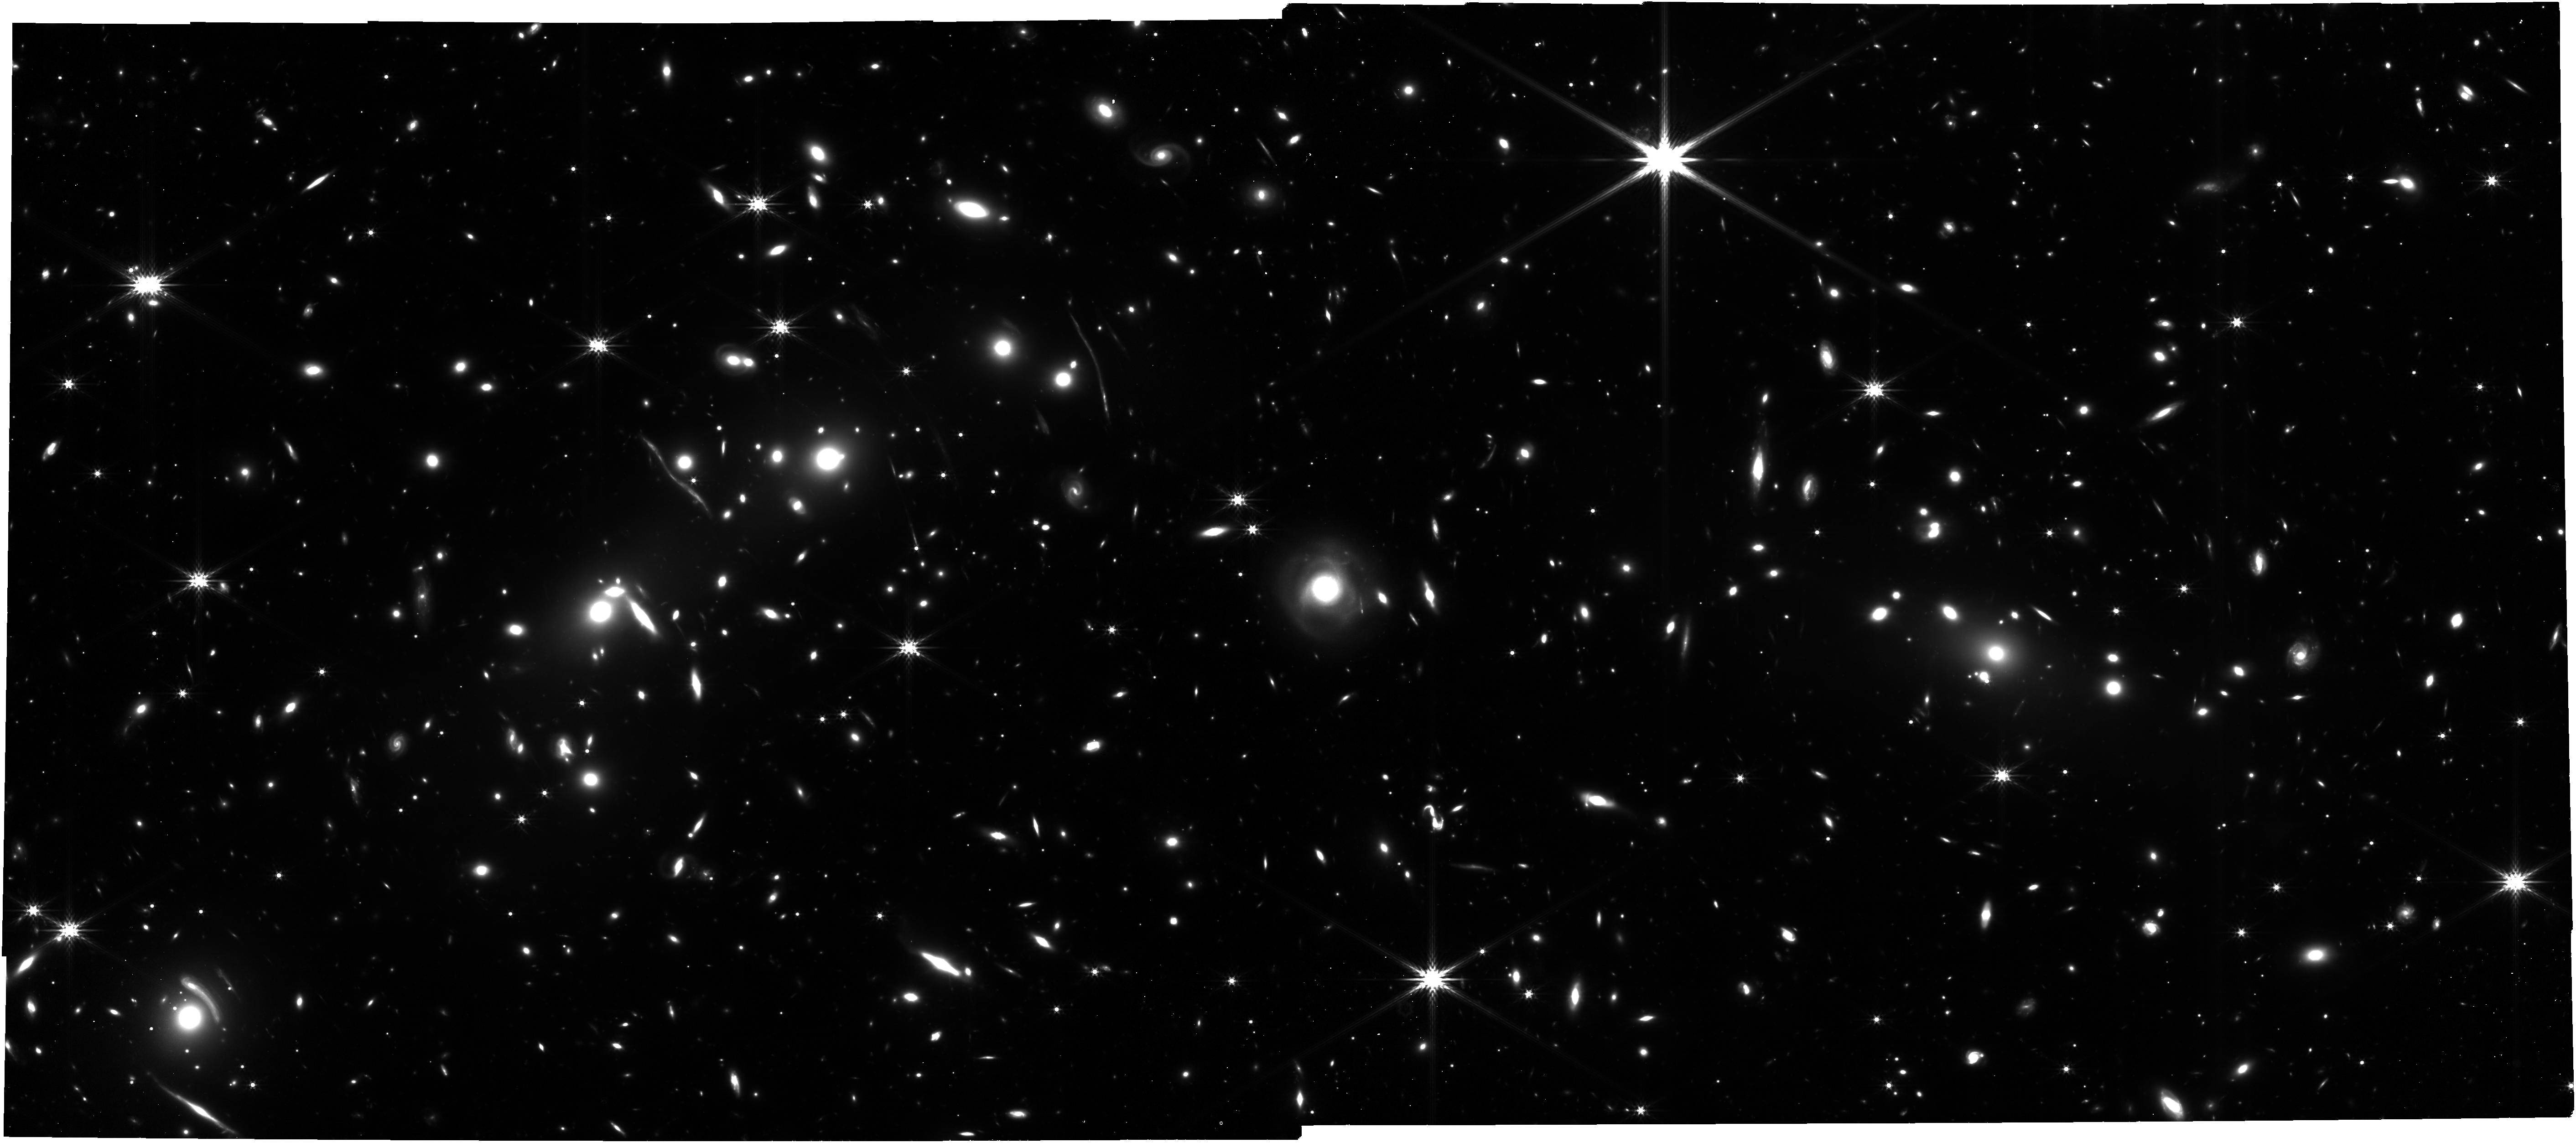
Target: BulletCluster
Instrument: NIRCAM
Filter: F356W
Exposure: 1.8 h
Observation ID: jw04598-o001_t001_nircam_clear-f356w

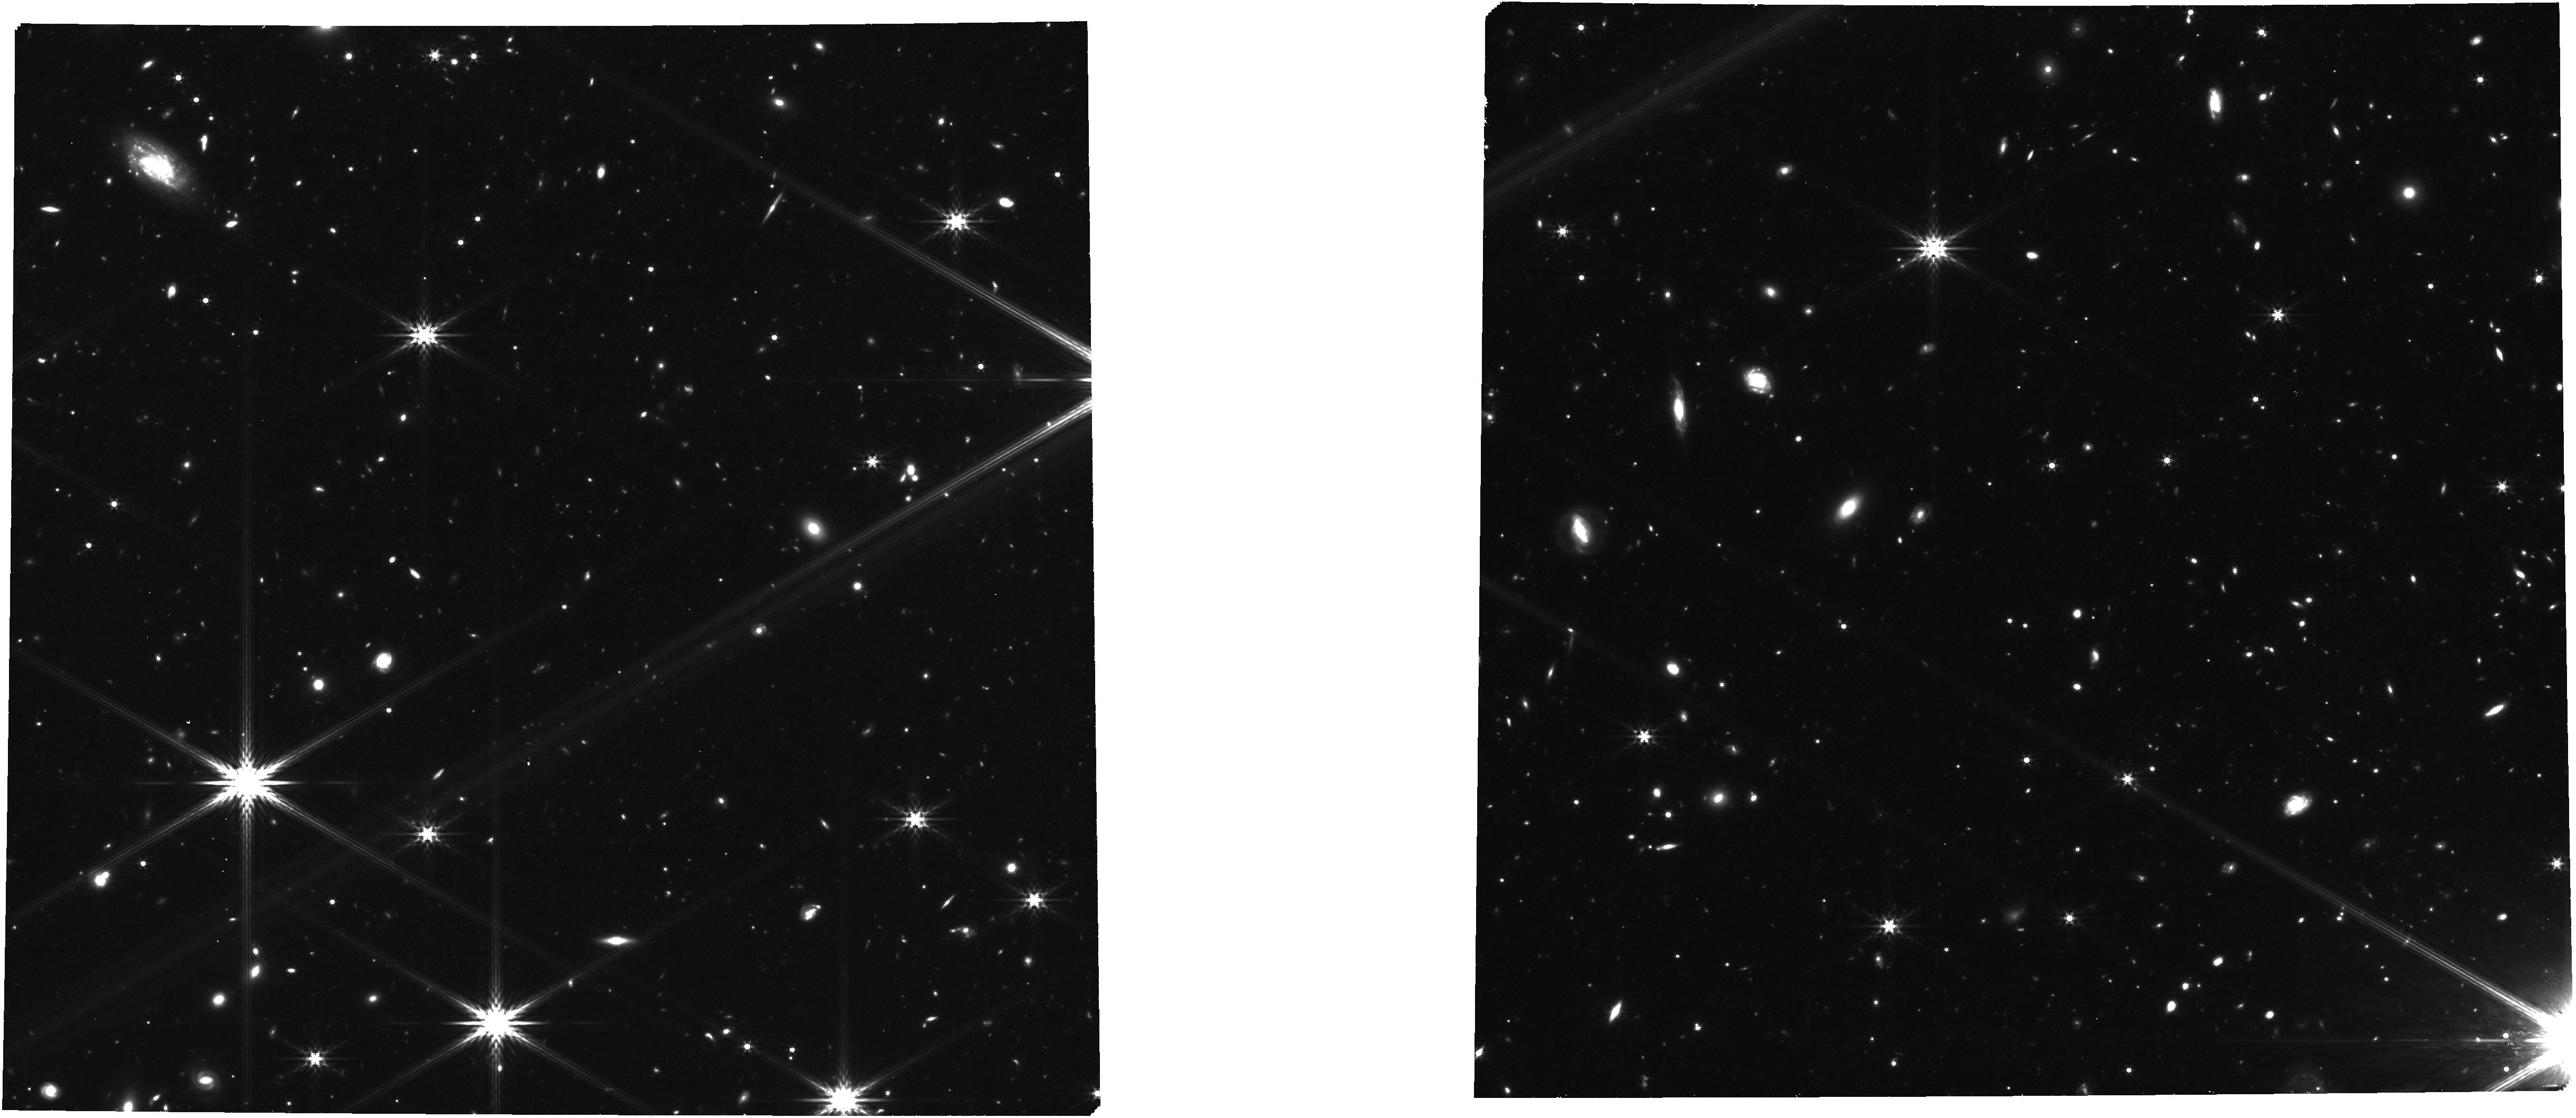
Target: TOPLRD
Instrument: NIRCAM
Filter: F444W
Exposure: 47 min
Observation ID: jw04598-o002_t010_nircam_clear-f444w

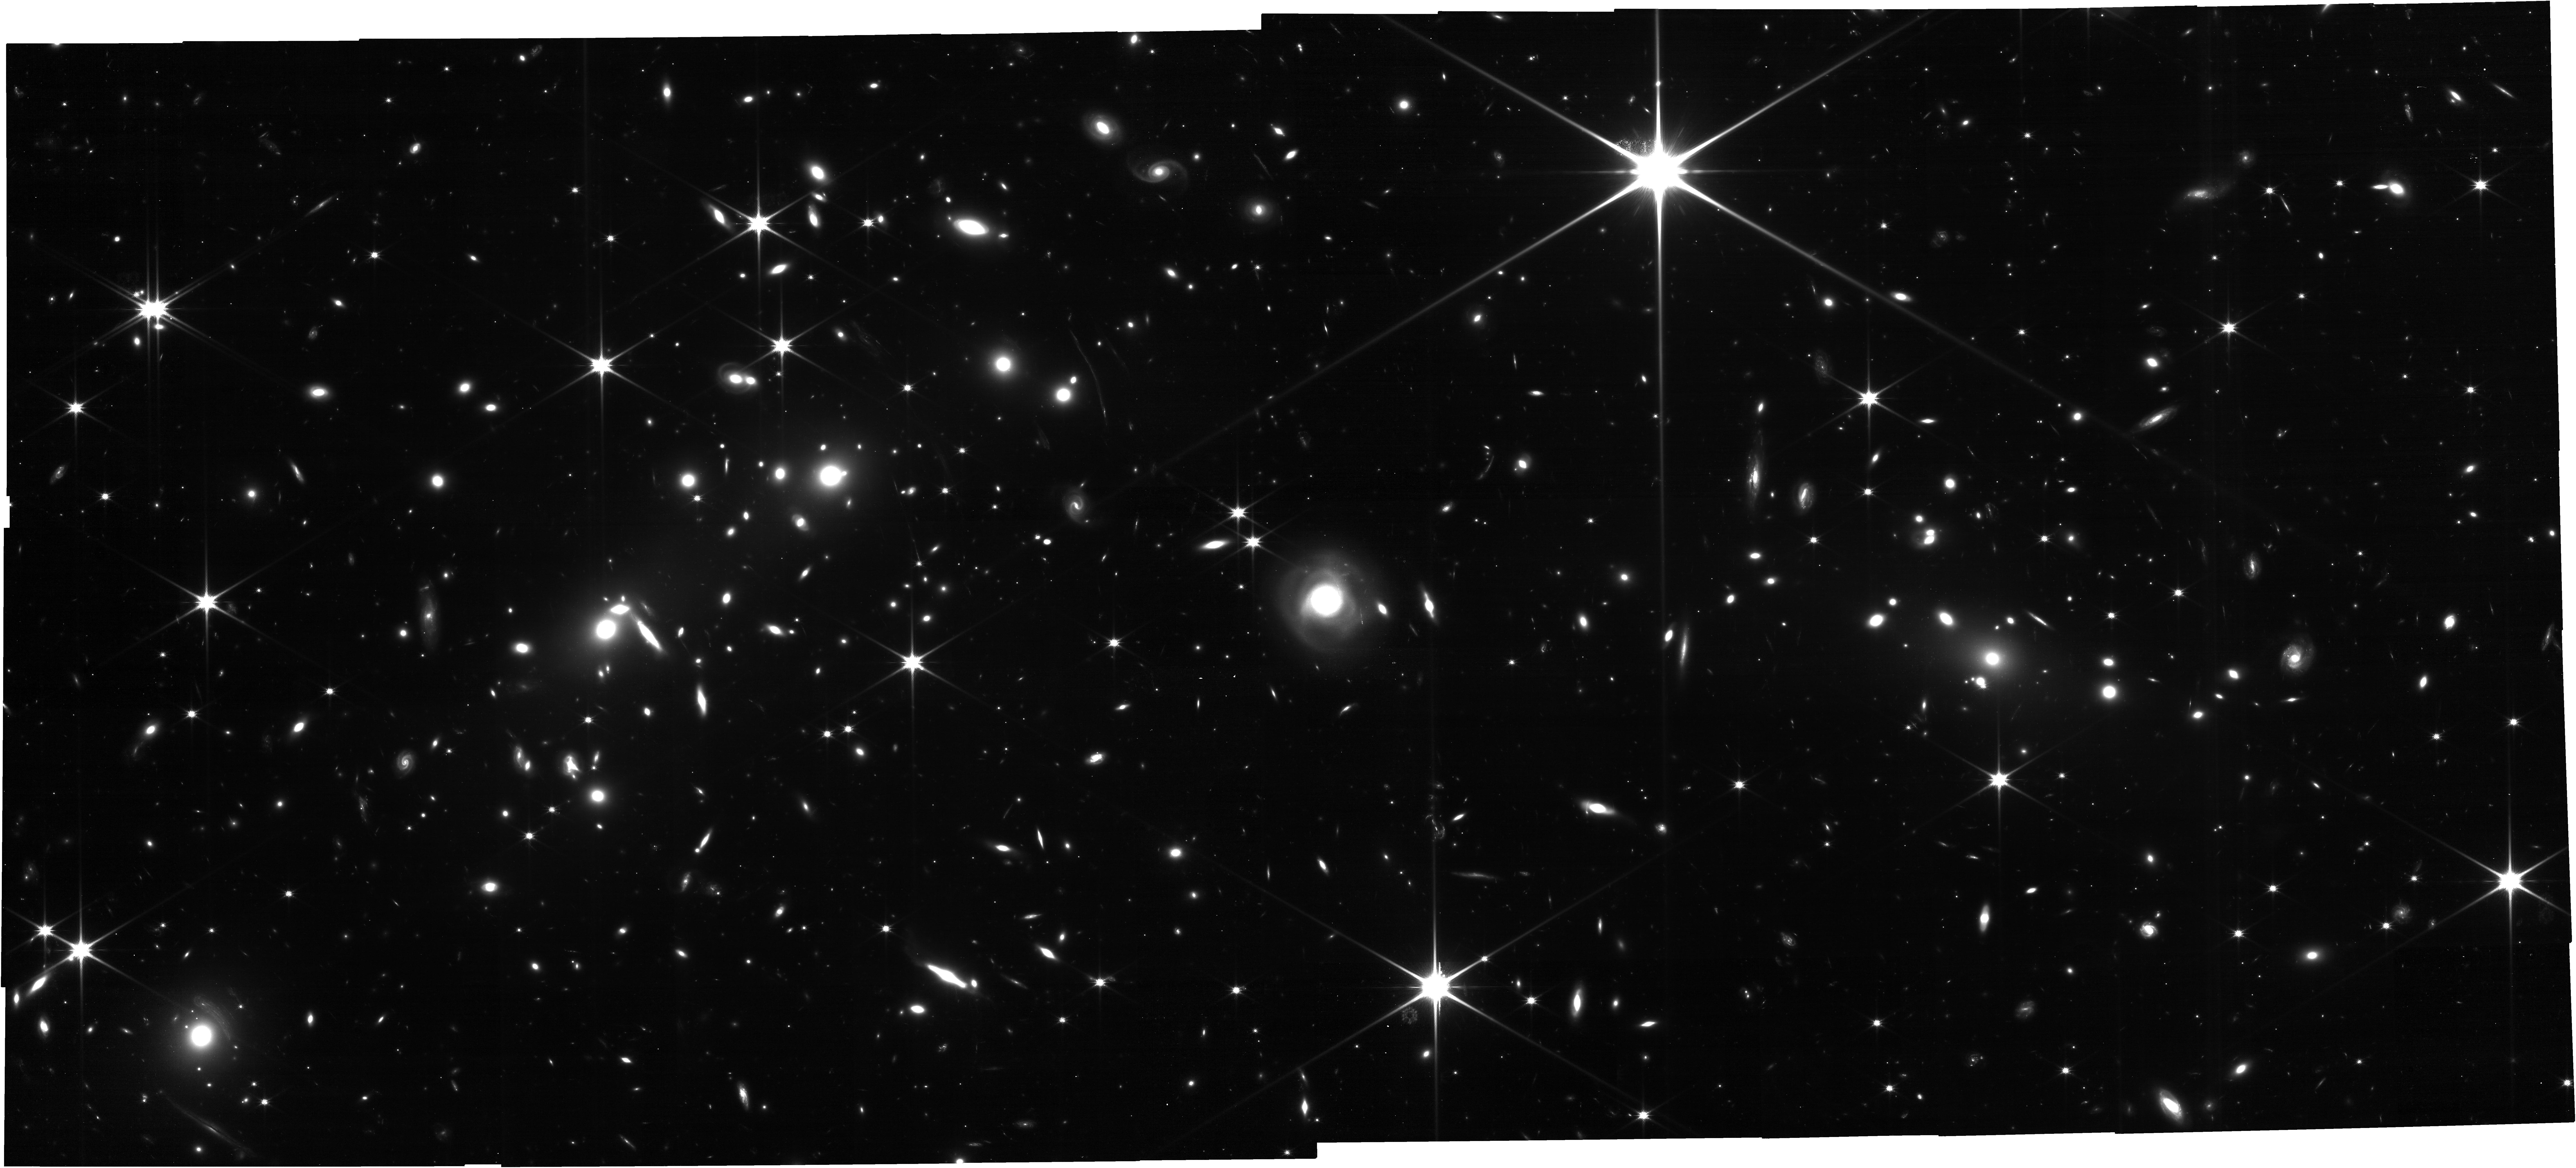
Target: BulletCluster
Instrument: NIRCAM
Filter: F115W
Exposure: 1.8 h
Observation ID: jw04598-o001_t001_nircam_clear-f115w

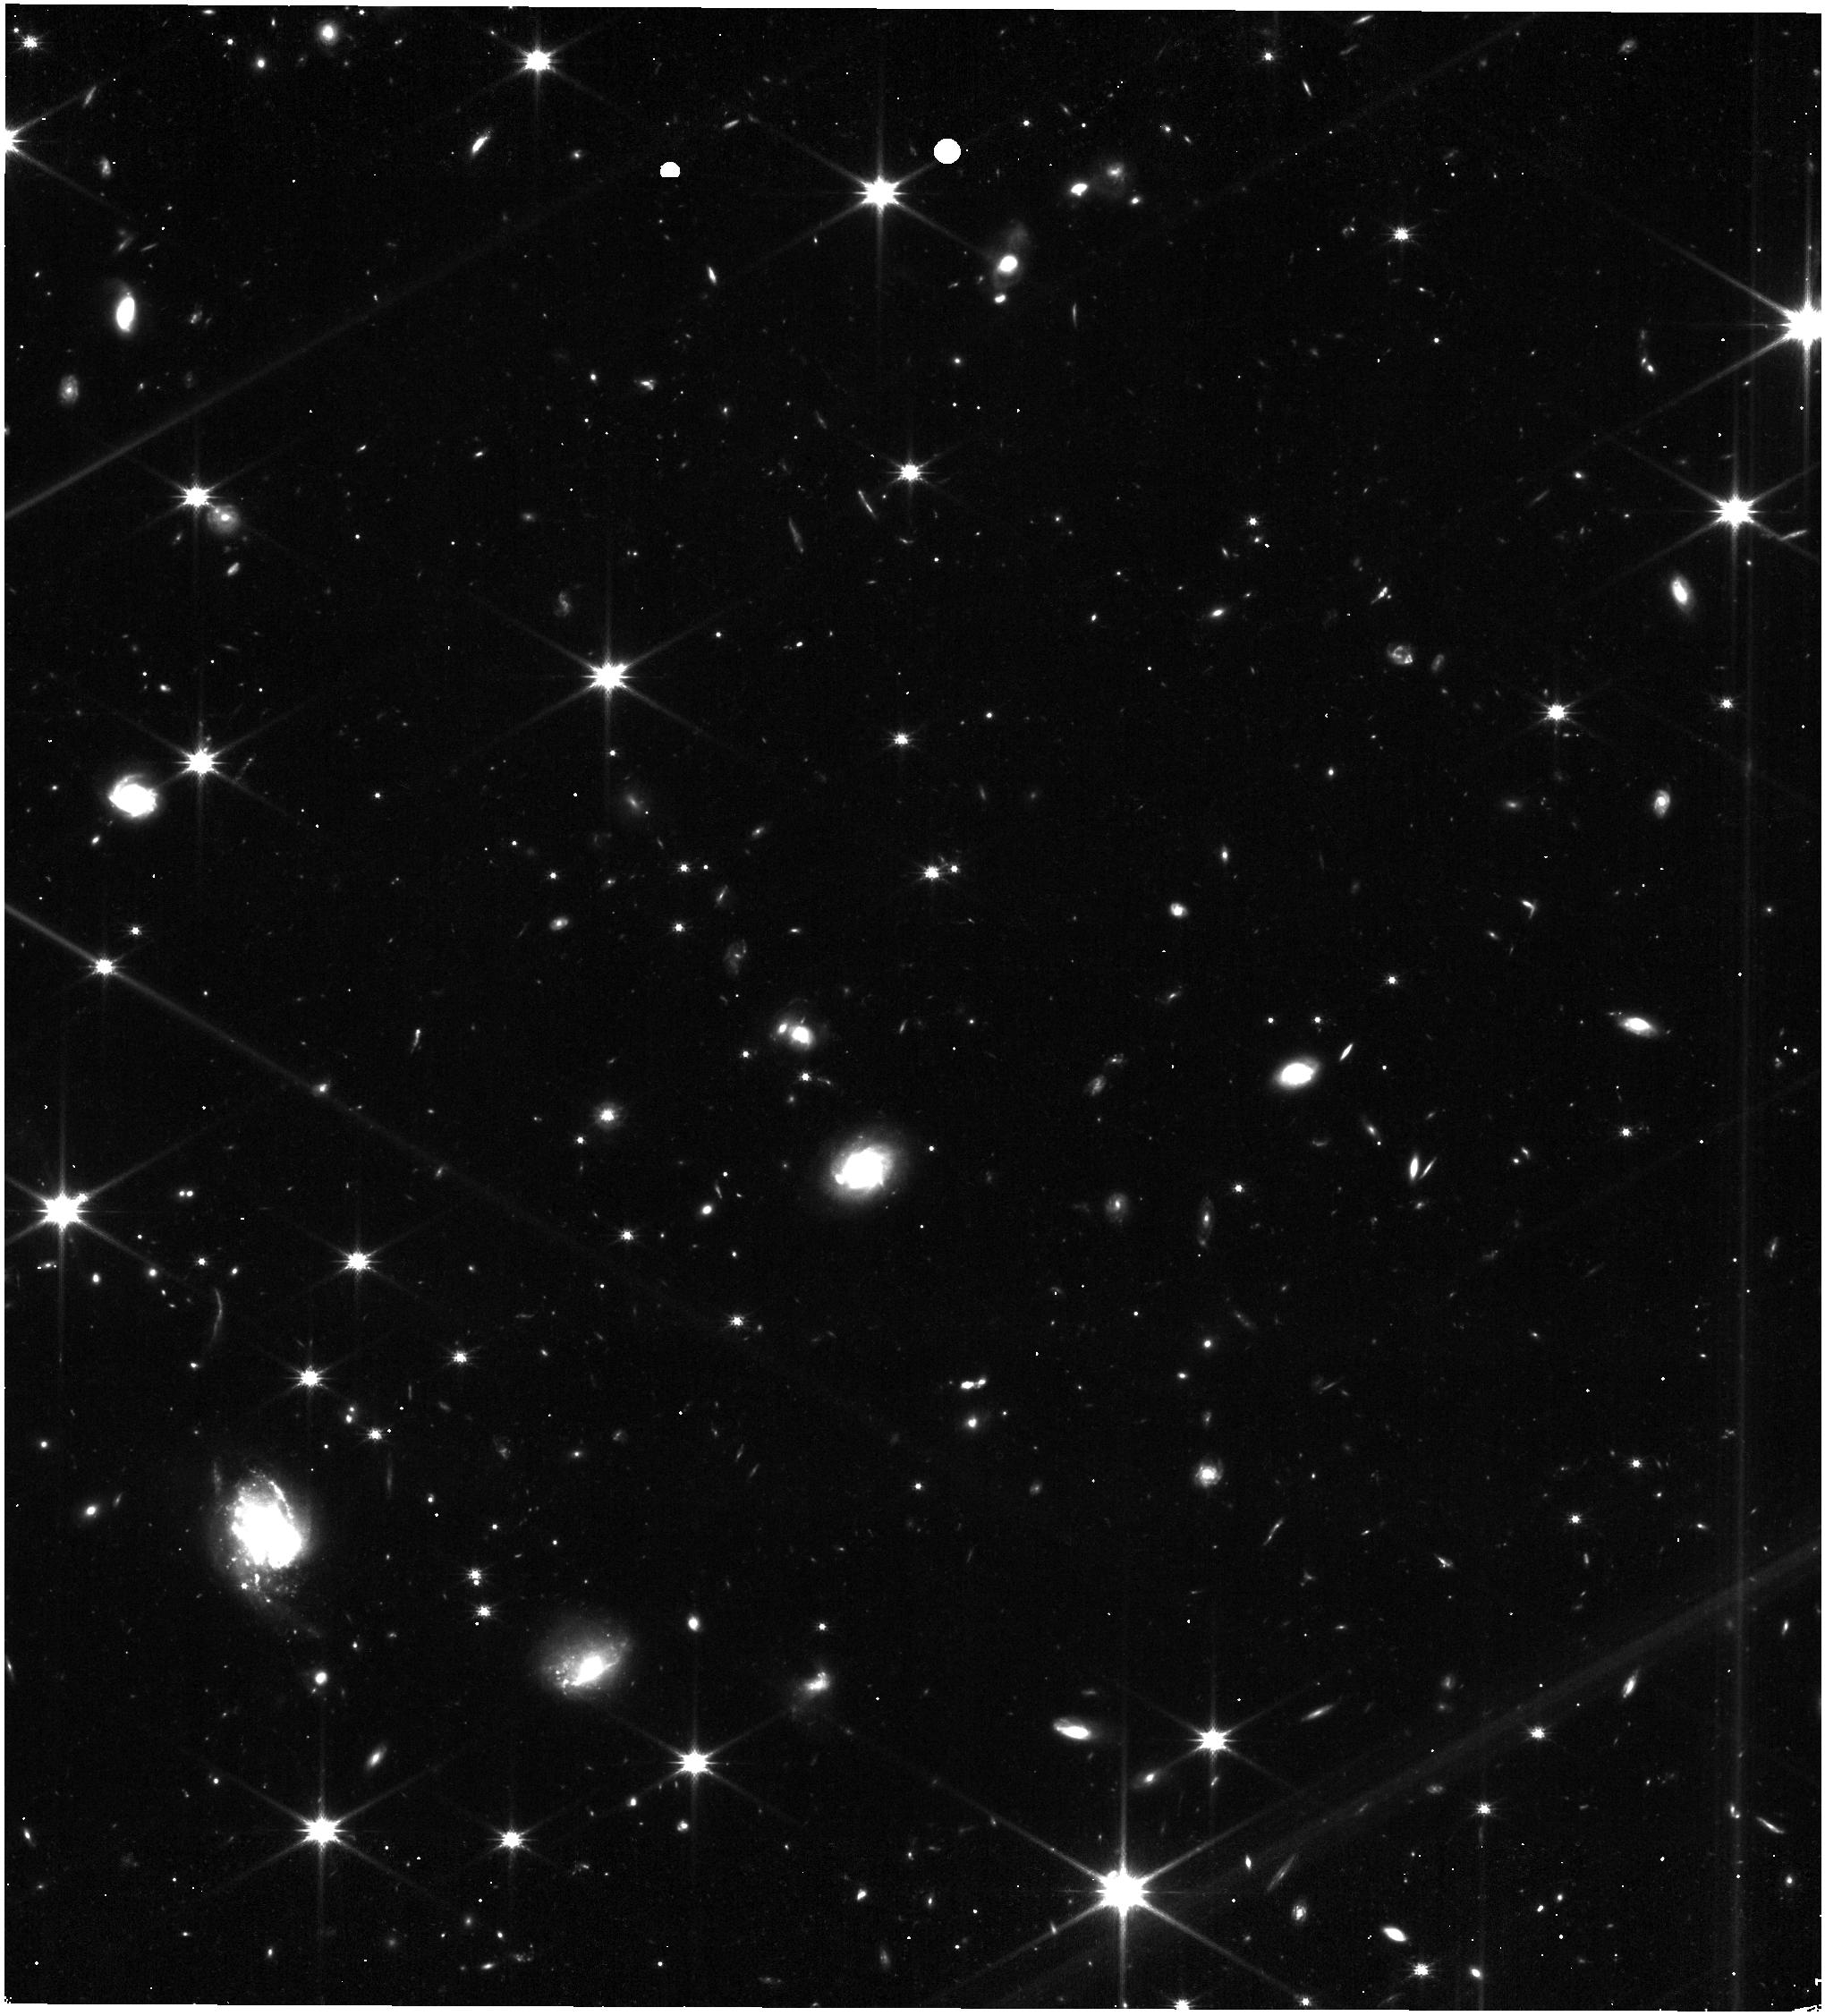
Target: BulletCluster
Instrument: NIRISS
Filter: CLEAR+F150W
Exposure: 11 min
Observation ID: jw04598-o001_t001_niriss_clear-f150w

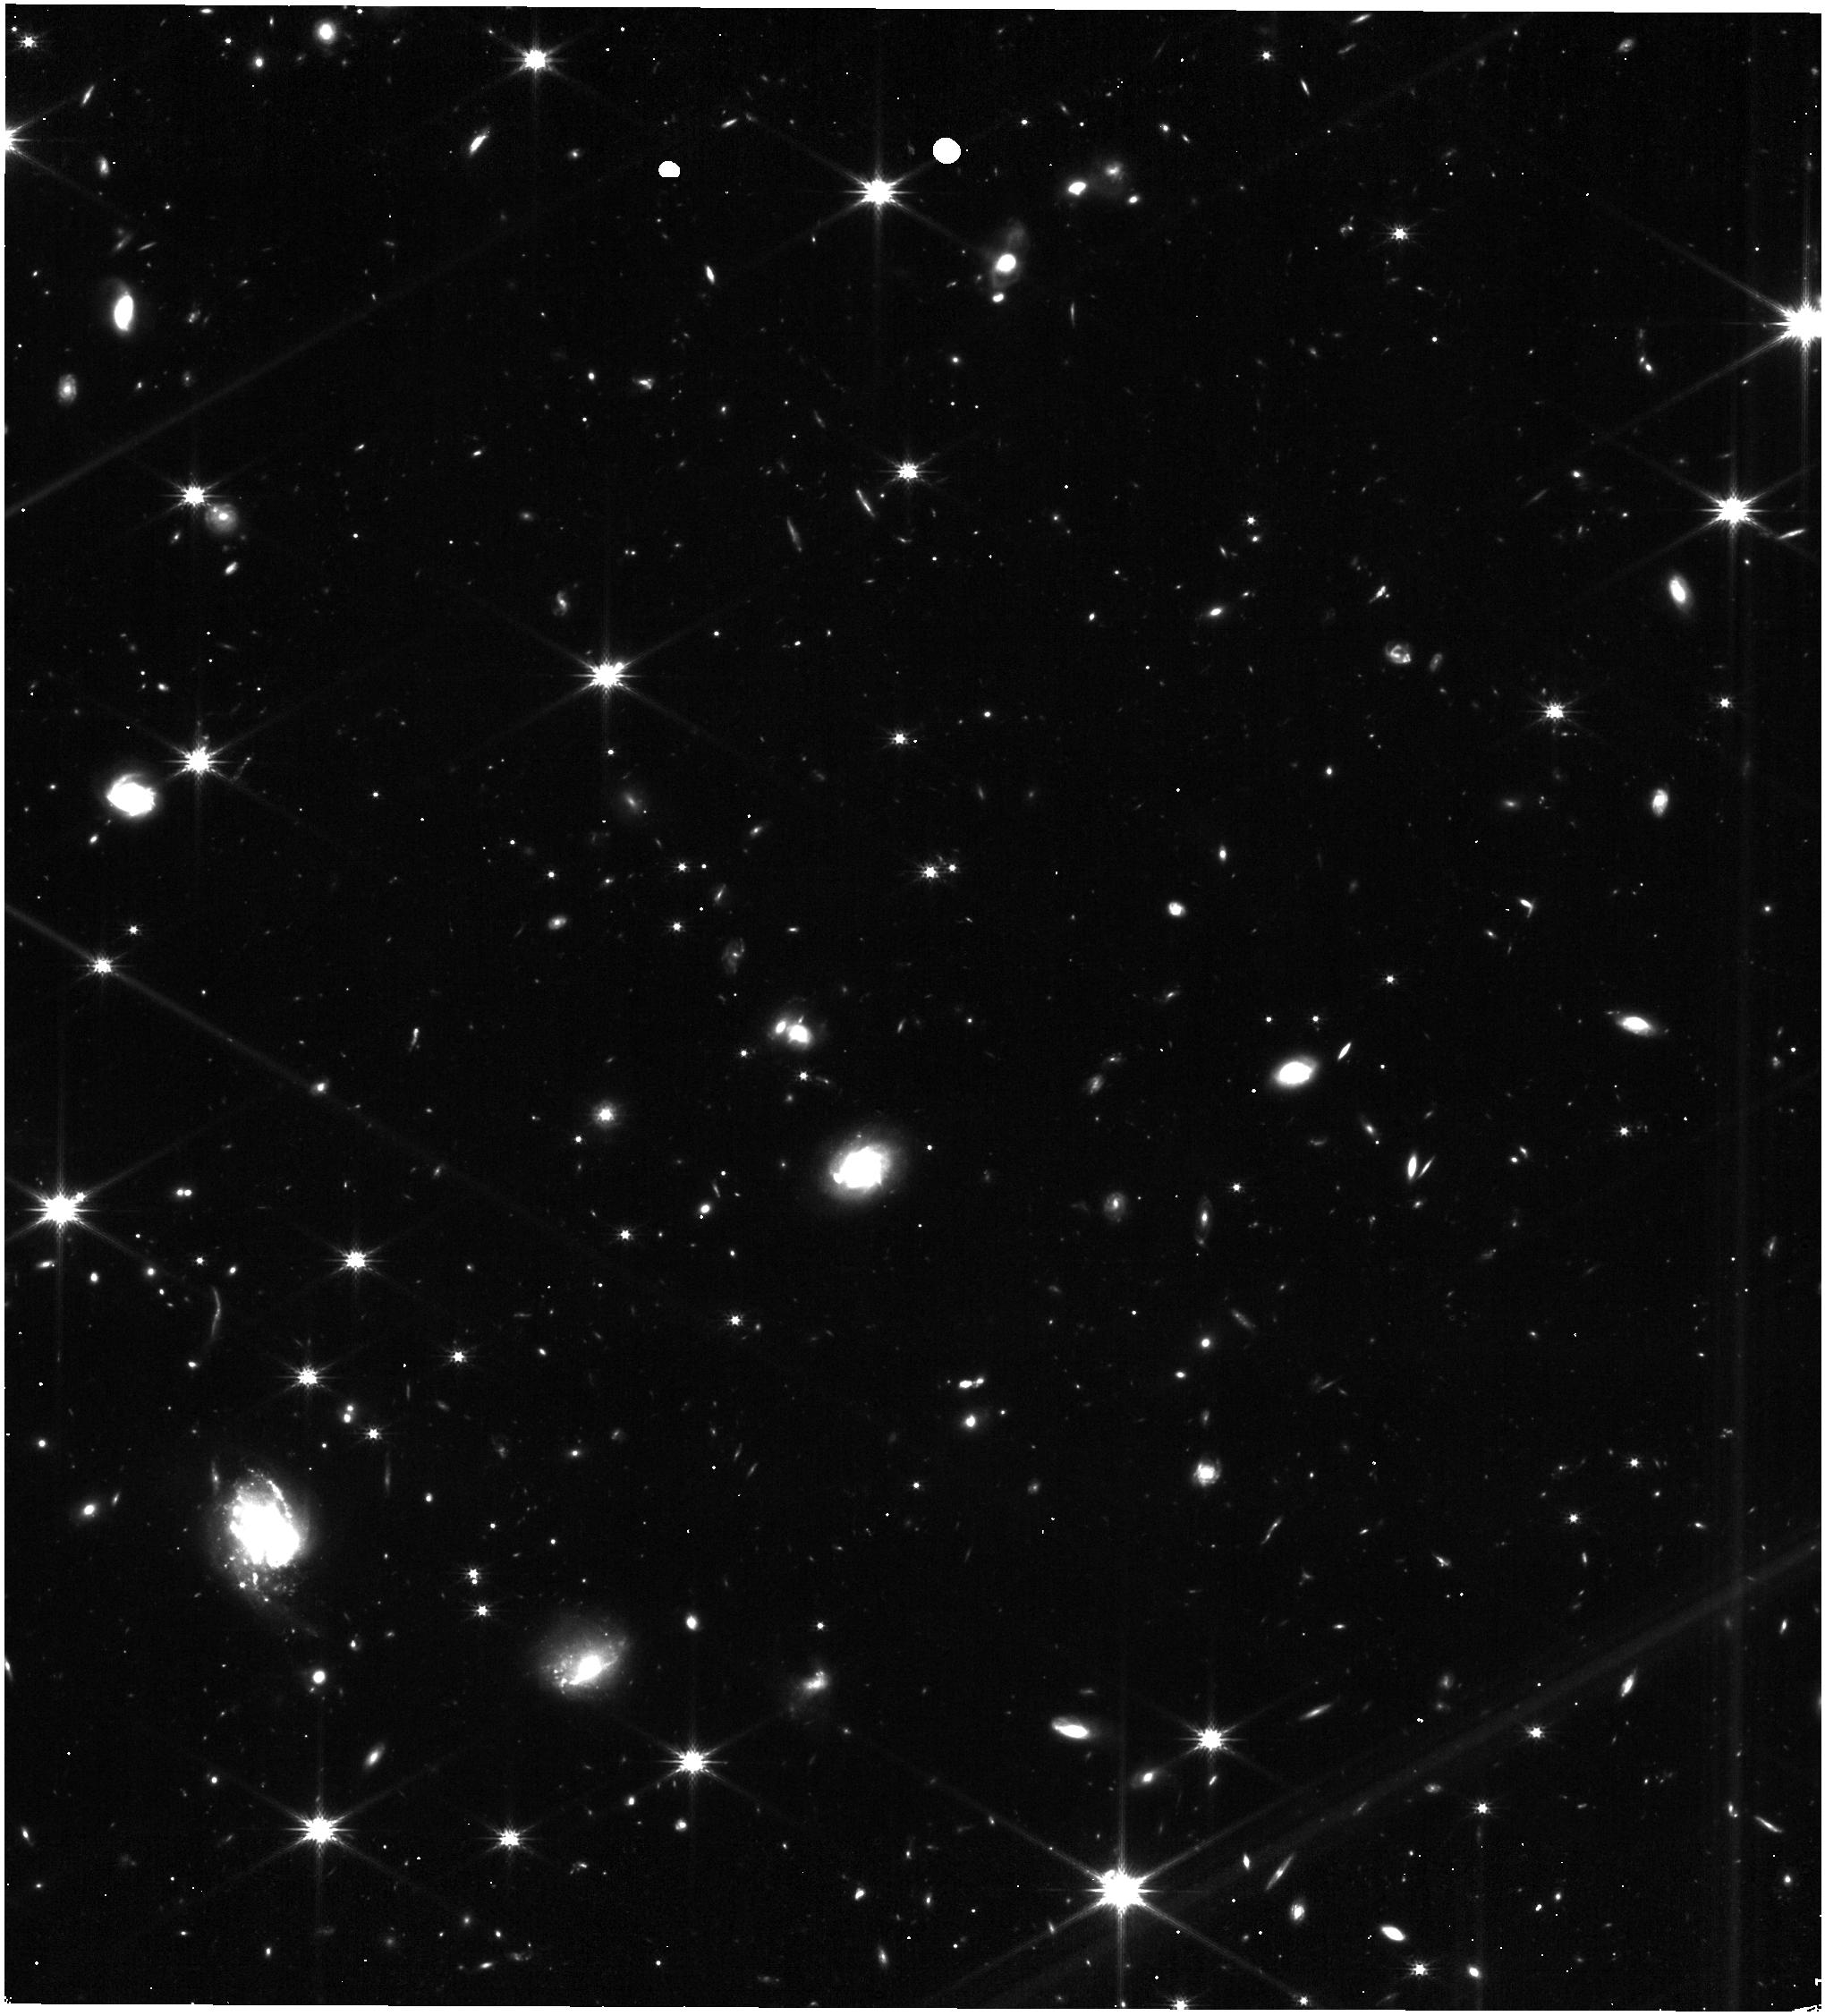
Target: BulletCluster
Instrument: NIRISS
Filter: CLEAR+F200W
Exposure: 11 min
Observation ID: jw04598-o001_t001_niriss_clear-f200w

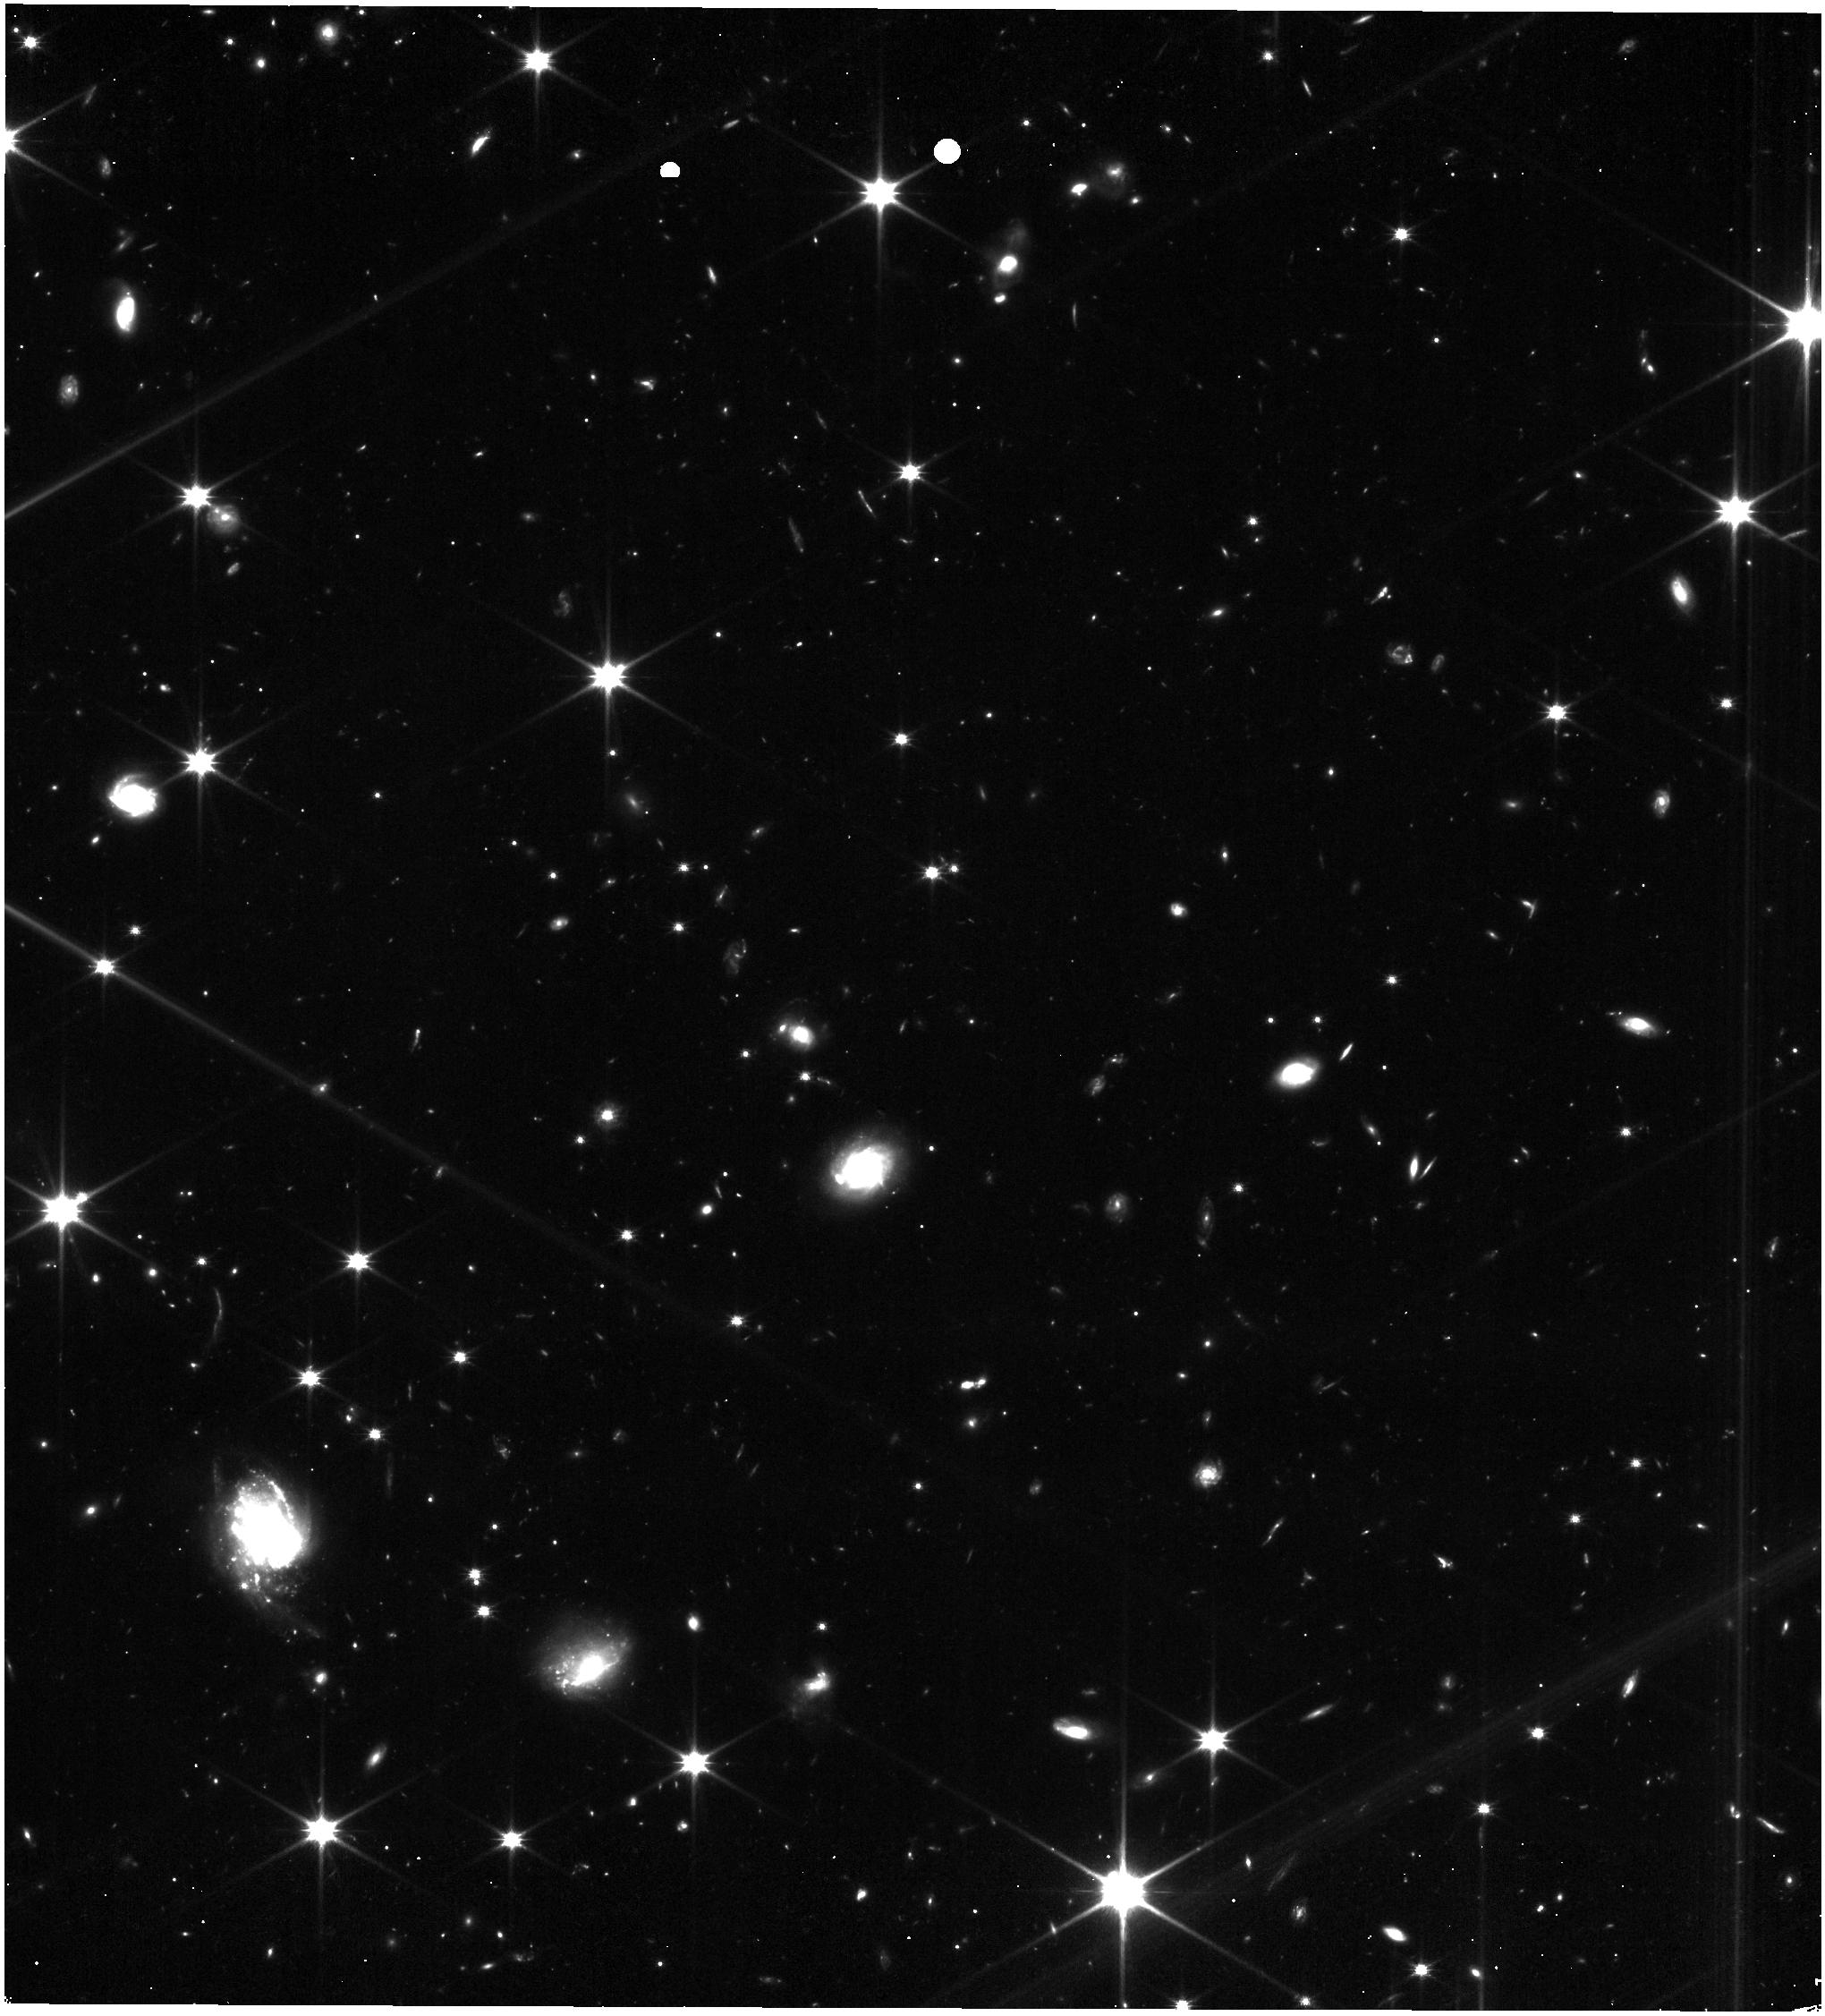
Target: BulletCluster
Instrument: NIRISS
Filter: CLEAR+F115W
Exposure: 23 min
Observation ID: jw04598-o001_t001_niriss_clear-f115w

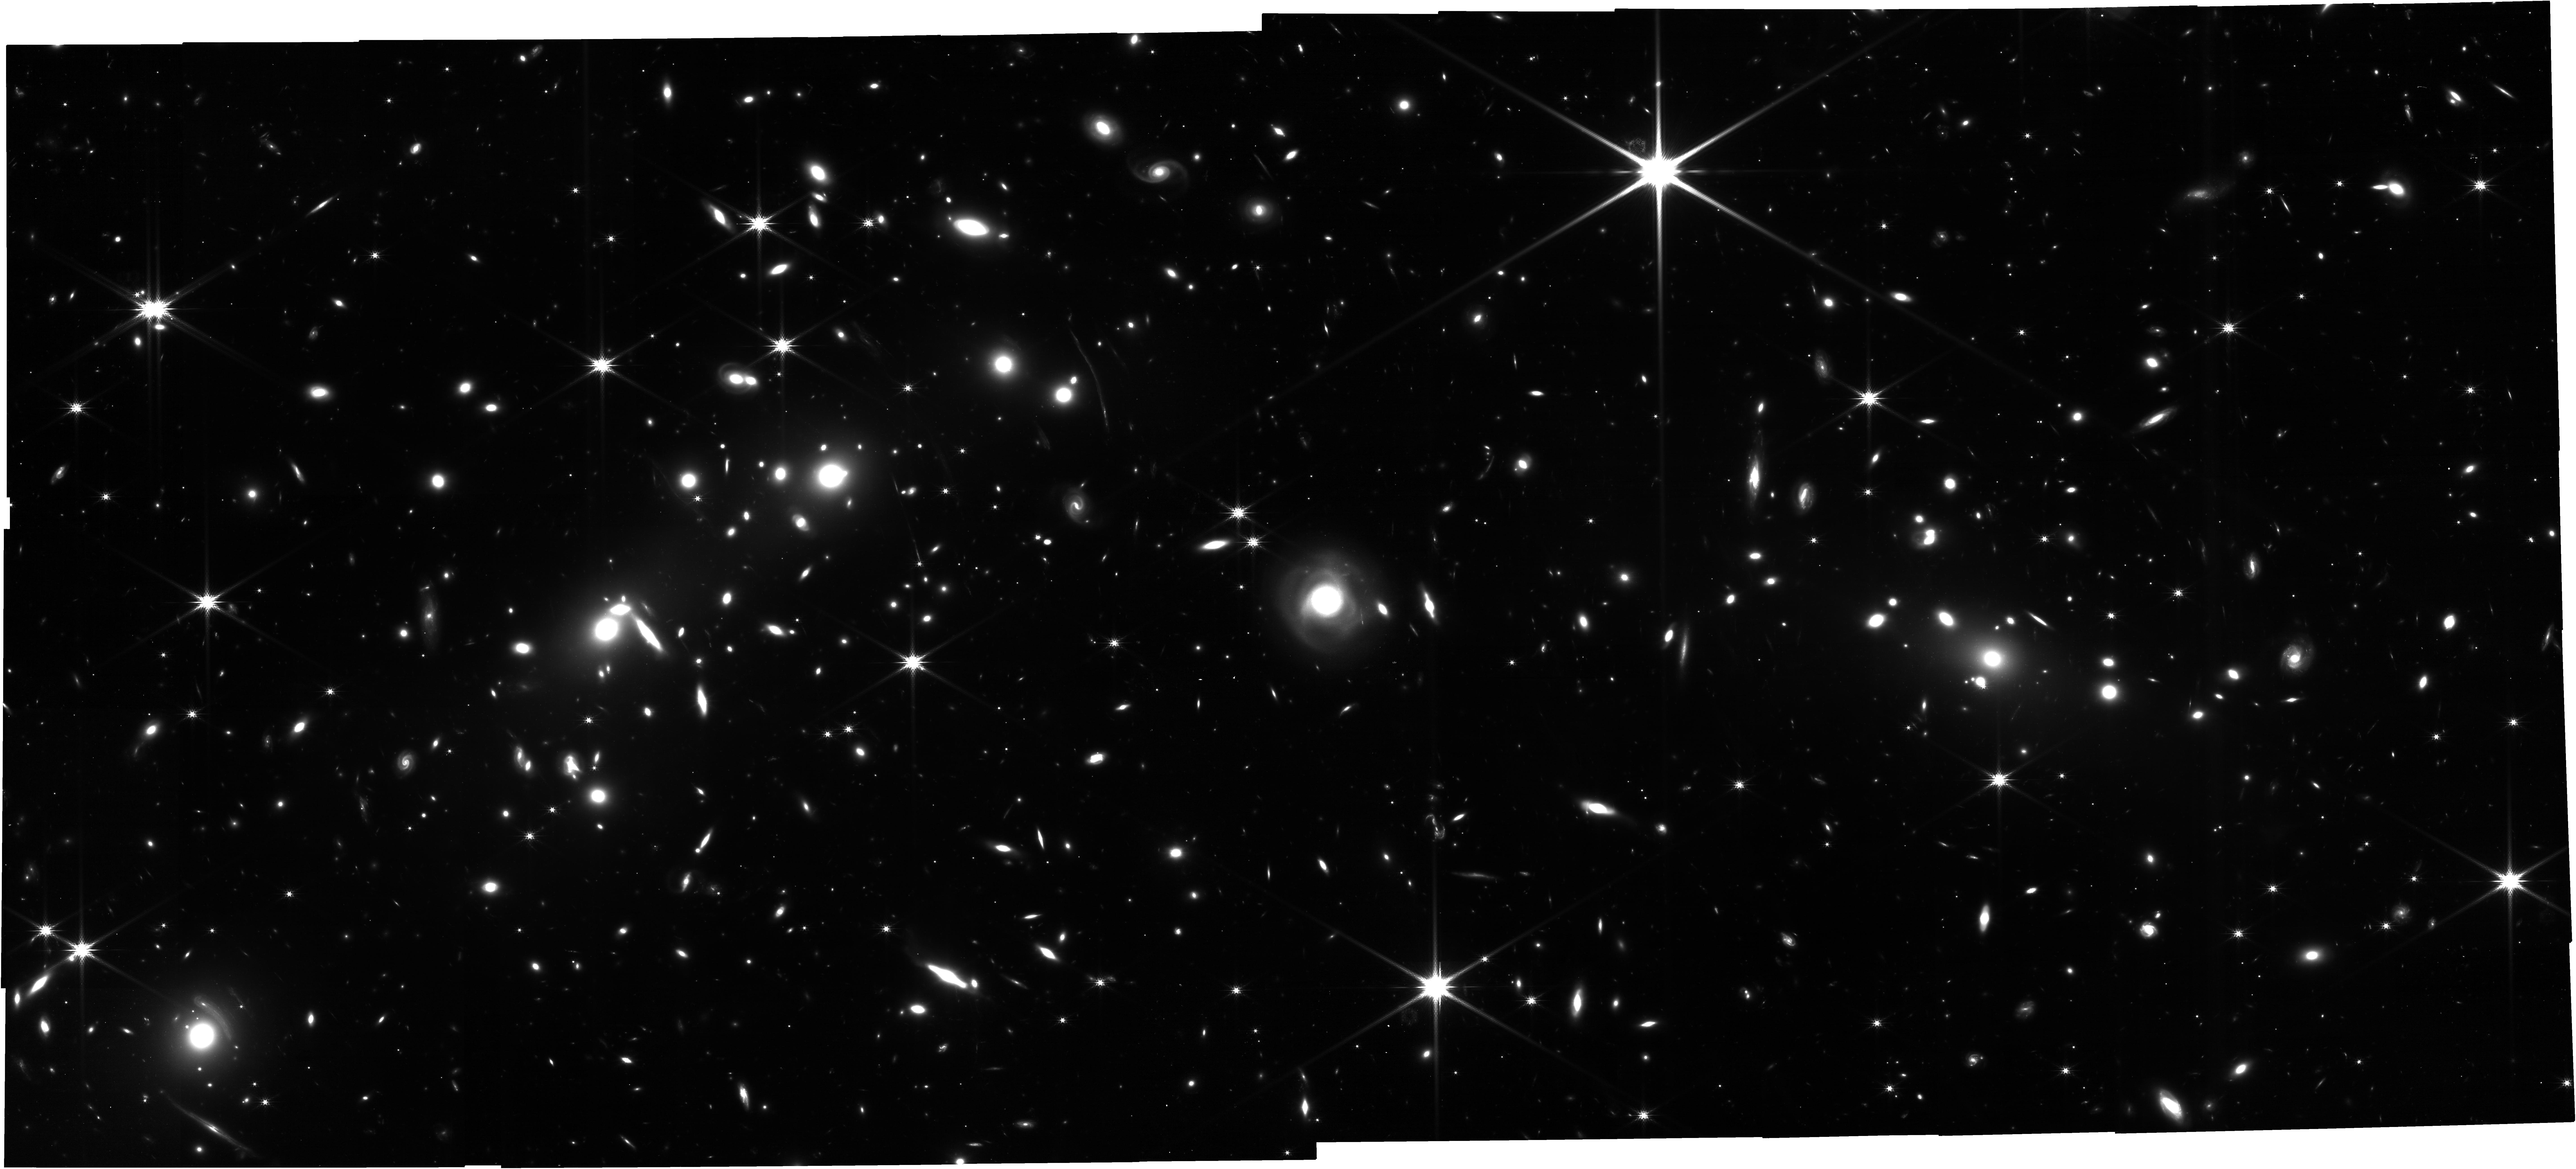
Target: BulletCluster
Instrument: NIRCAM
Filter: F200W
Exposure: 1.8 h
Observation ID: jw04598-o001_t001_nircam_clear-f200w

Silver Bullet for Dark Matter (PI: Bradac, Marusa)

The principal objective of this proposal is to study the nature of dark matter by using a merging galaxy cluster. Gravitational lensing provides a unique tool transforming these clusters into dark matter laboratories. The pioneering example, the Bullet Cluster, is an ideal laboratory for detecting dark matter and distinguishing between cold dark matter (CDM) and other scenarios (e.g., self-interacting dark matter). With this proposal, the limits on the dark matter self-interaction cross-section will be improved (by a factor of 4, to <0.2cm^2/g) to the extent that the possibility that dark matter self-interactions might explain the observed non-cuspy mass profiles can be fully excluded. To pin down the position of the dark matter component we require high resolution, absolutely calibrated mass maps that will be compared to simulations. The combination of weak and strong lensing measurements is needed to attain this goal. This can only be achieved with the excellent resolving power and spectroscopic capabilities of JWST. We therefore request NIRCam and NIRSpec observations of the Bullet Cluster. The combination of constraints from multiply lensed images (identified via color information and spectroscopy) and high-resolution weak lensing data will allow us to construct, self-consistently, the mass distribution from the very center to the outskirts. With this proposal we will further improve the selection of cluster members and measure their velocity to unambiguosly separate the baryonic and DM components. The proposal will enable investigations of the nature and properties of dark matter, and how it shapes galaxies and galaxy clusters and their evolution through cosmic time.